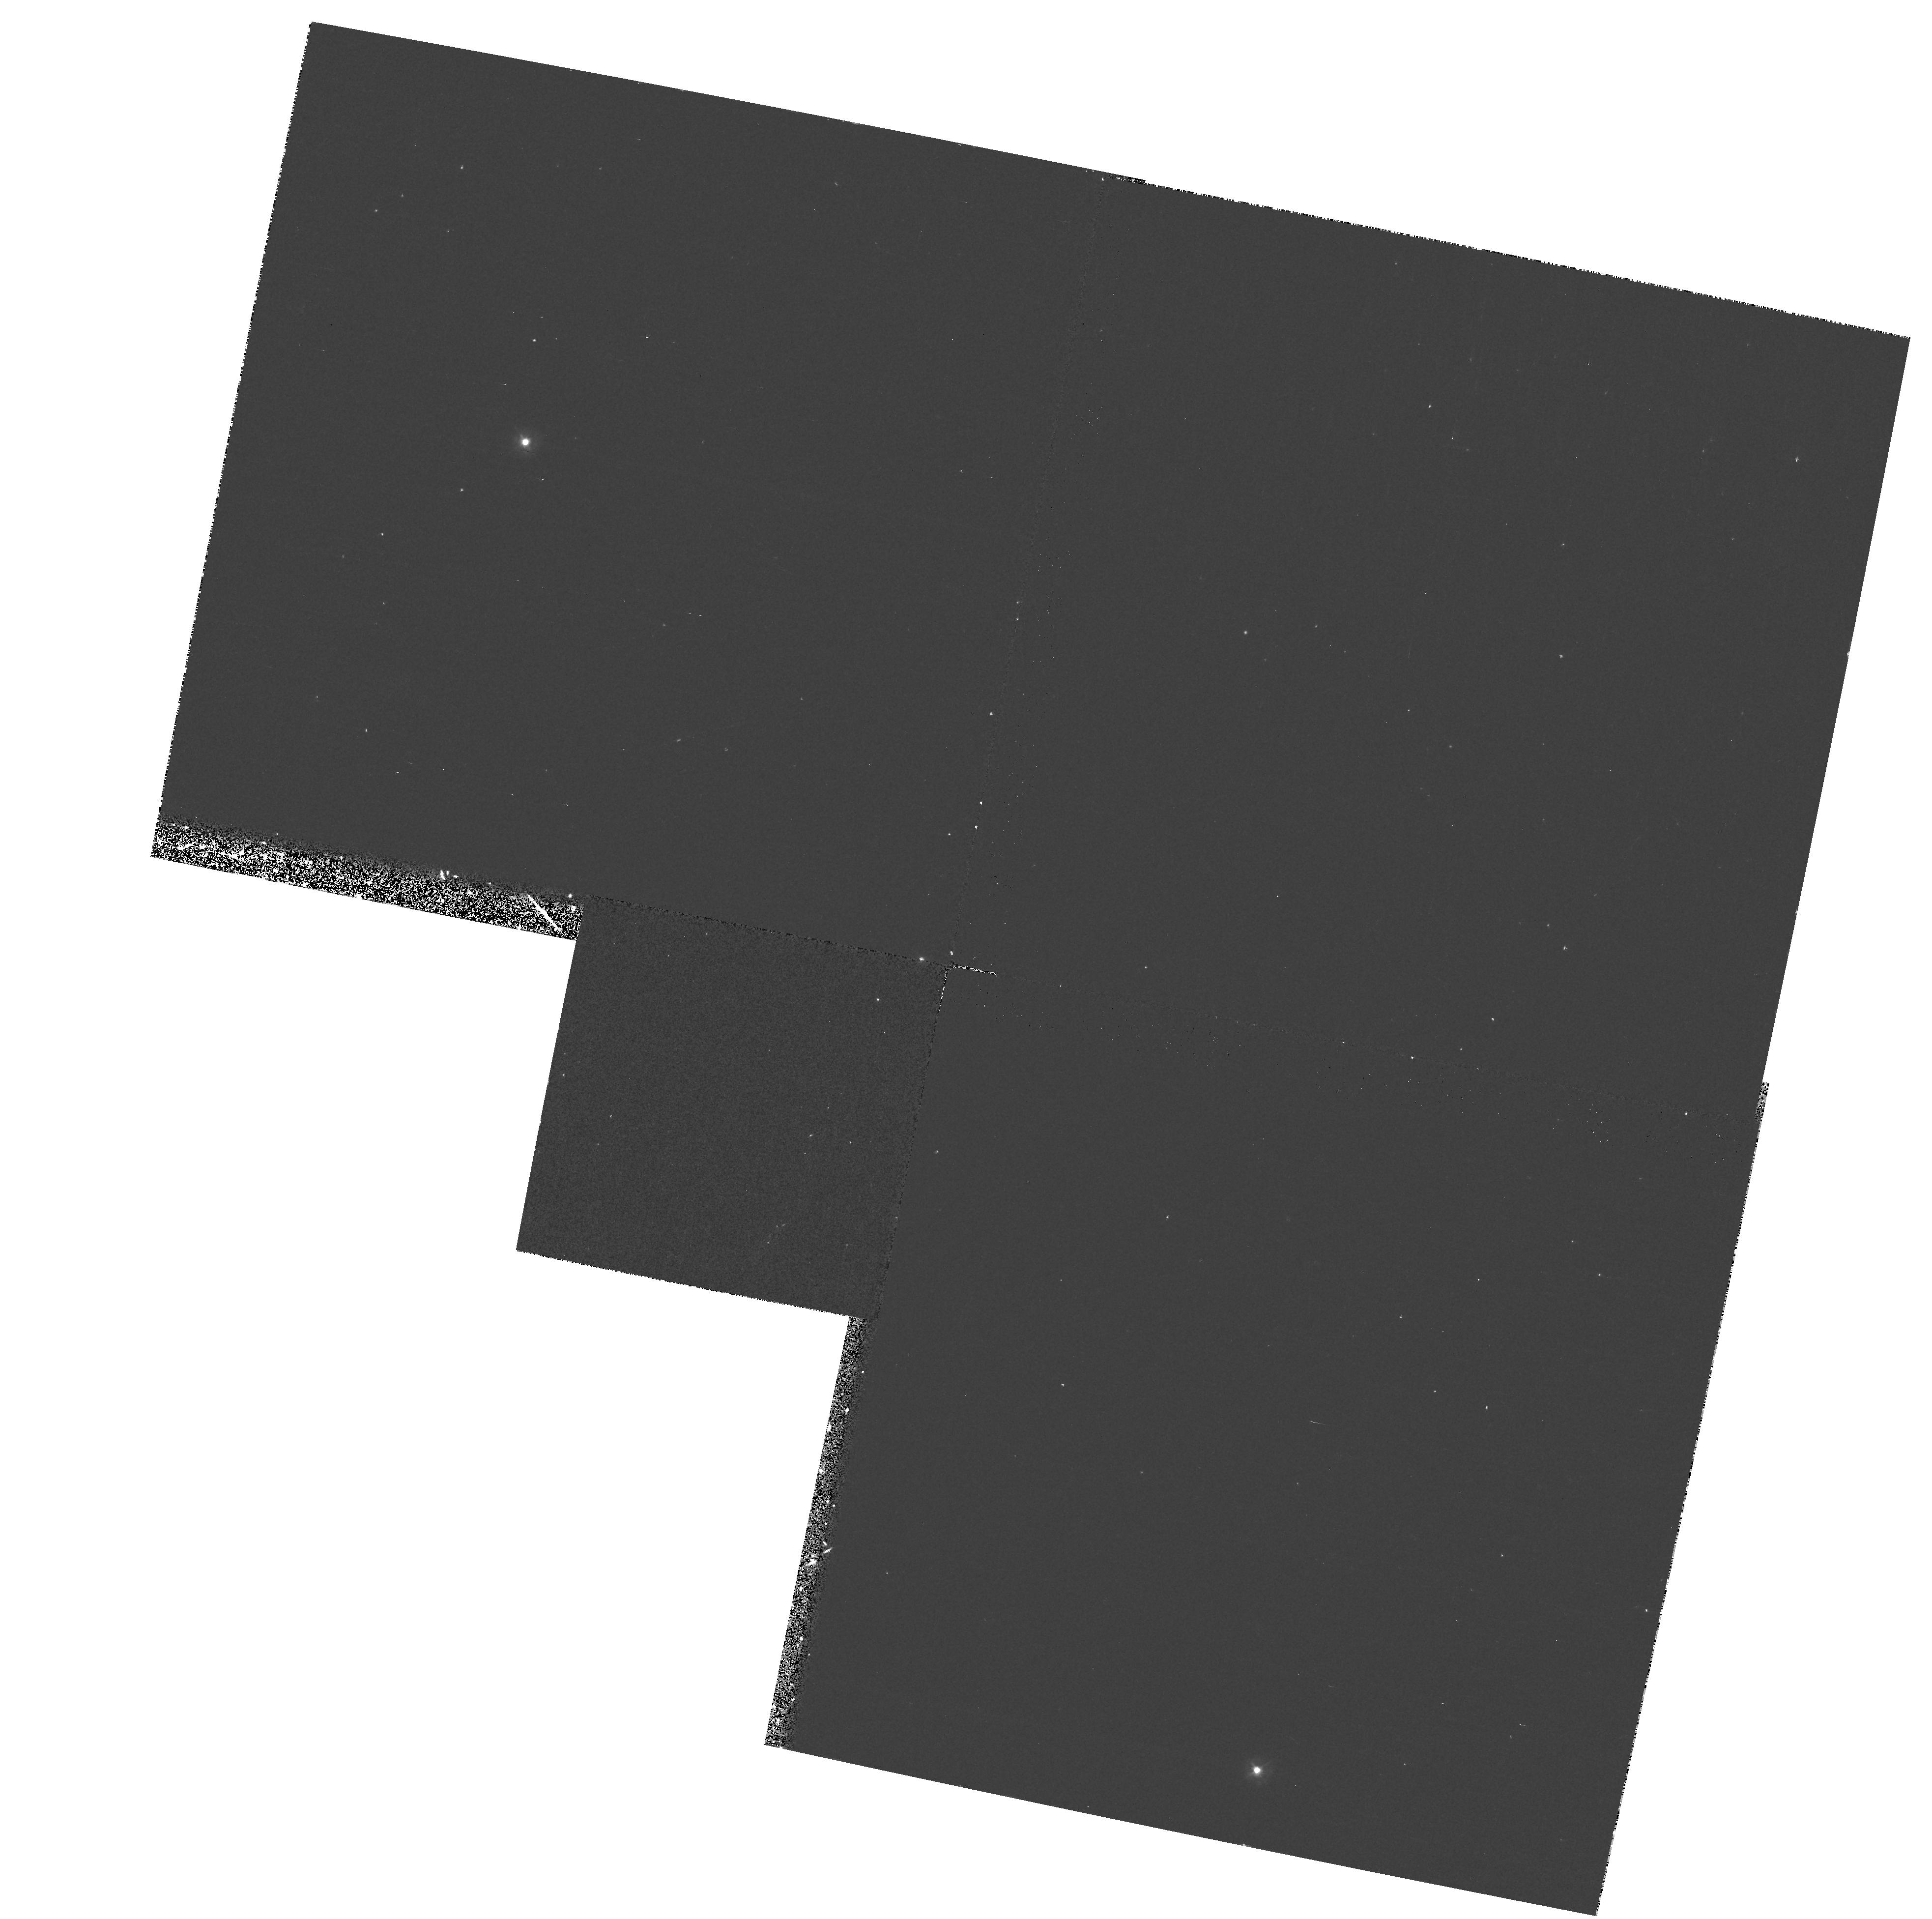
Target: 3C346. Instrument: WFPC2/PC. Filter: F300W. Exposure: 17 min. Observation ID: hst_7568_54_wfpc2_pc_f300w_u44354

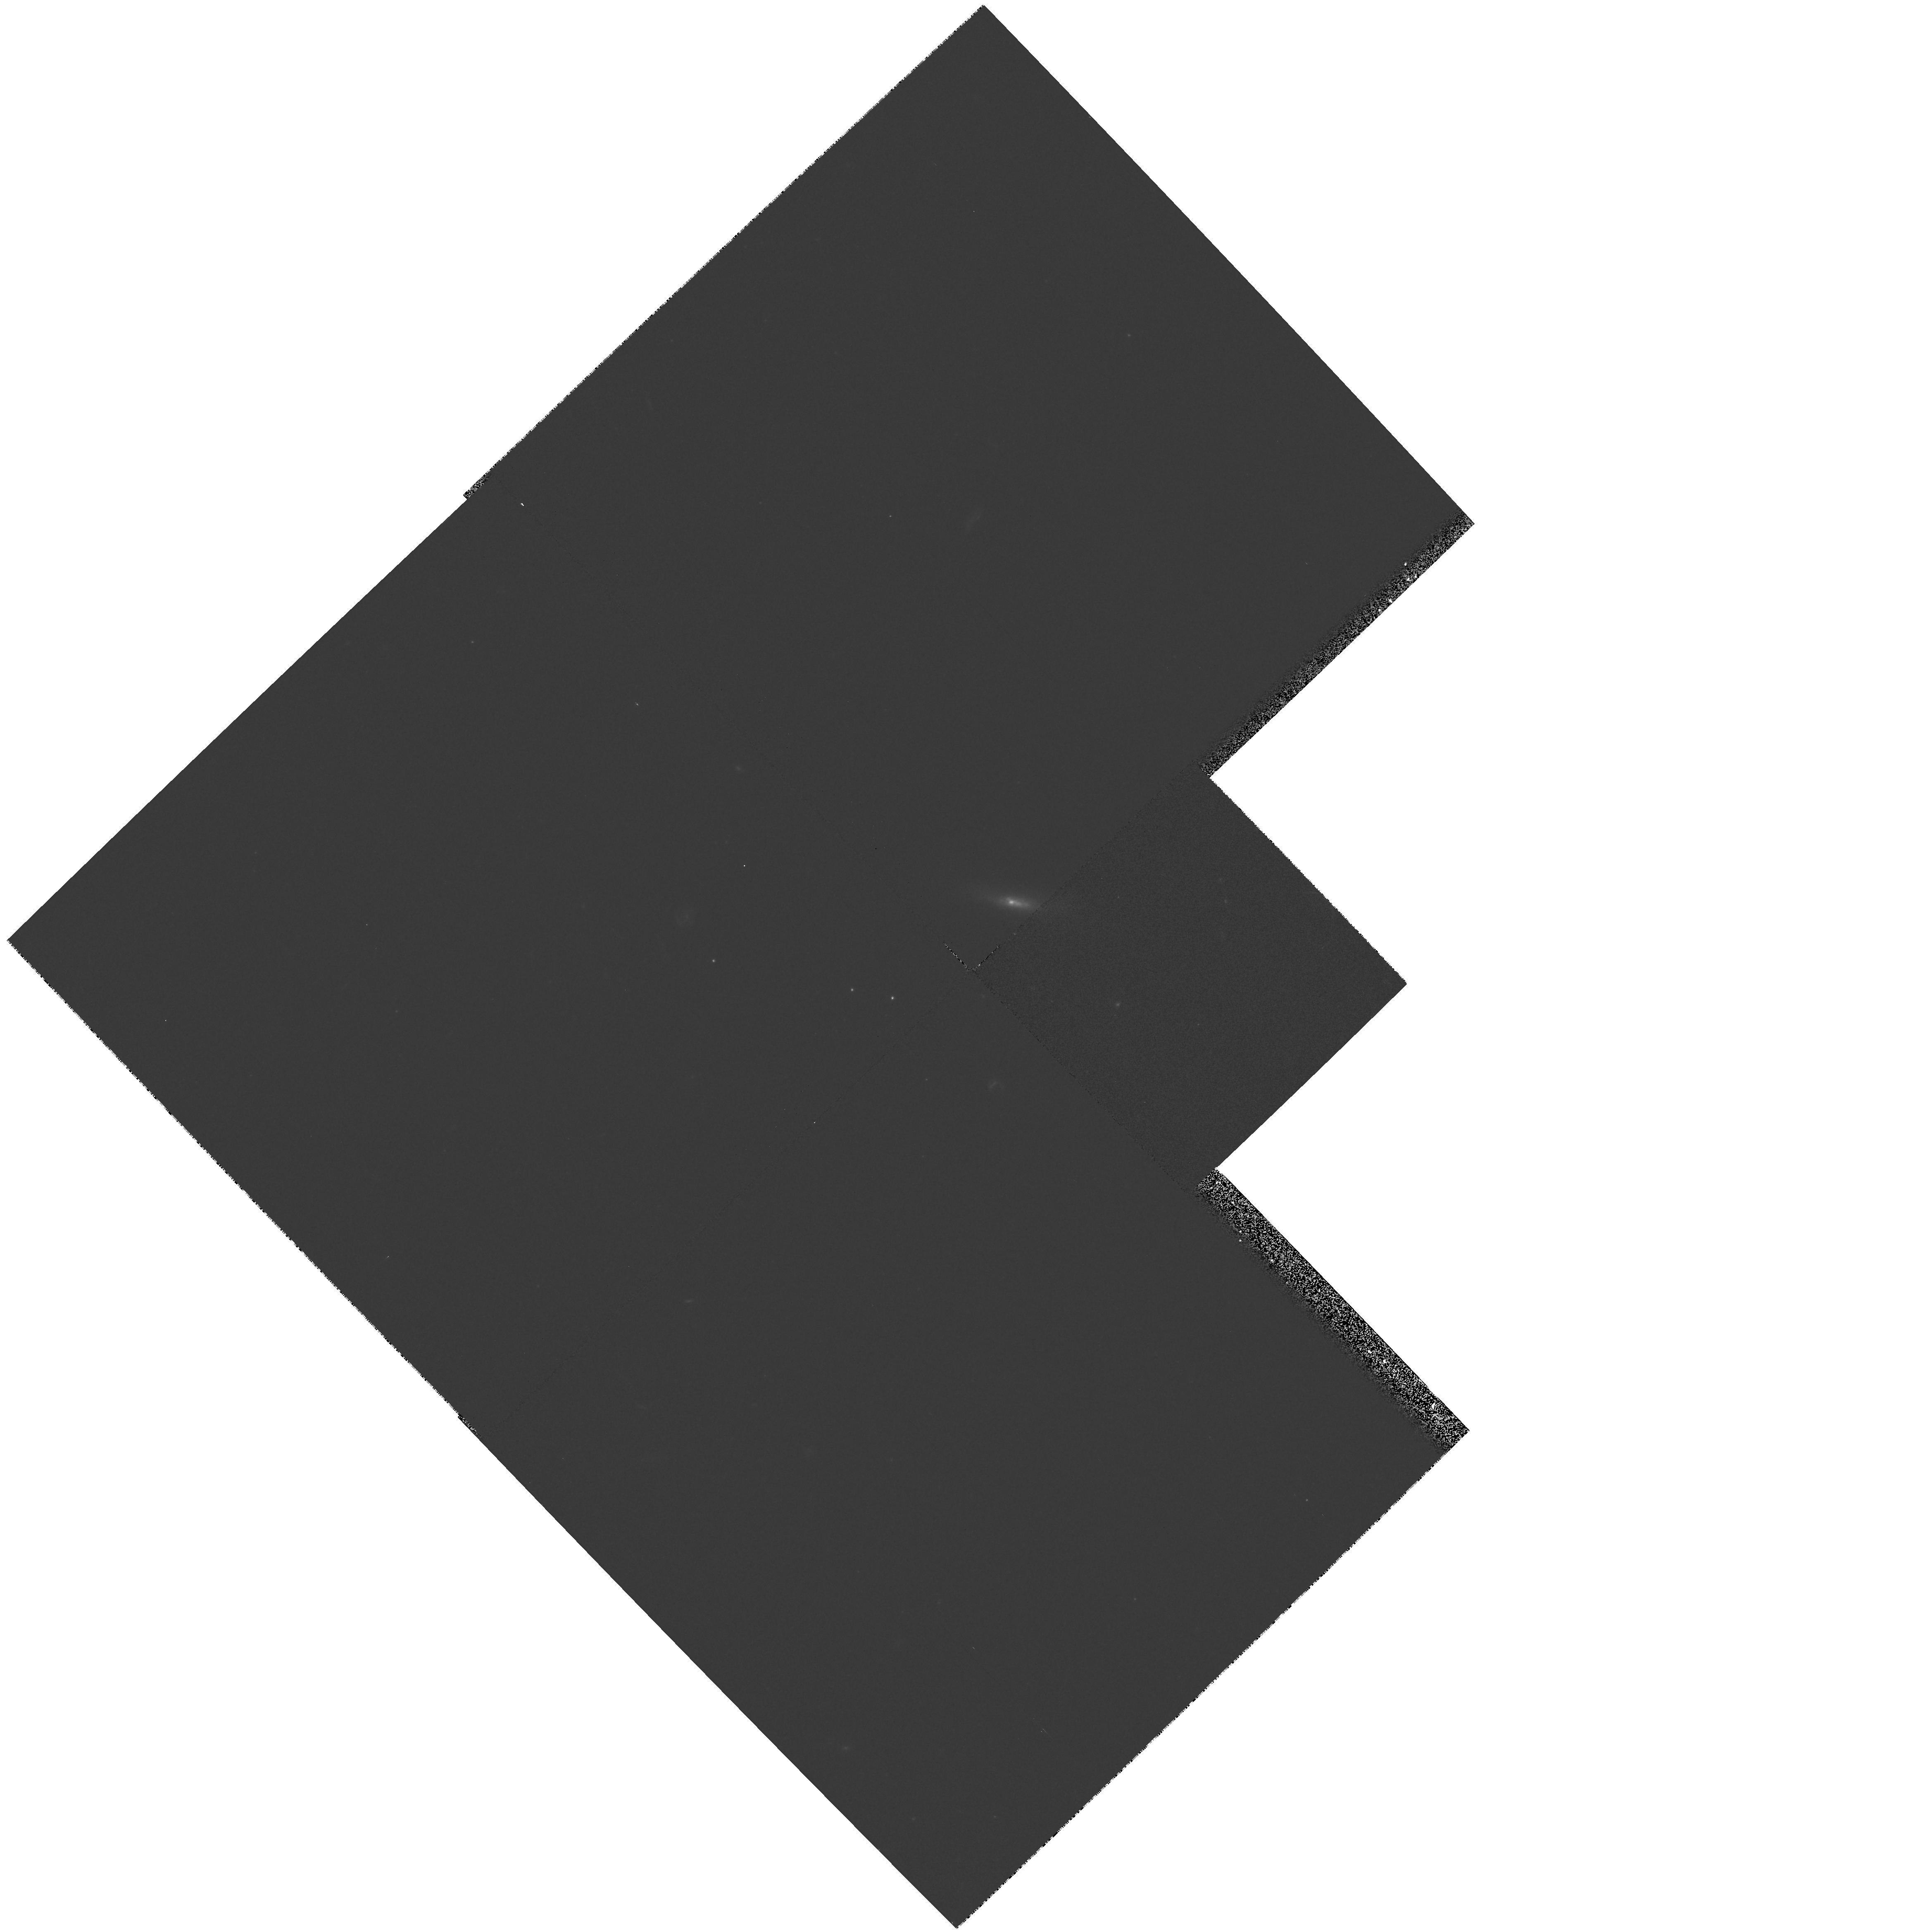
Target: 3C264. Instrument: WFPC2/PC. Filter: F606W. Exposure: 5 min. Observation ID: hst_7568_02_wfpc2_pc_f606w_u44302

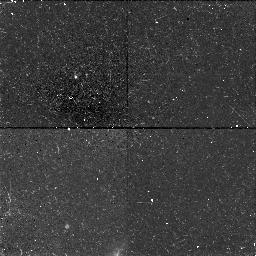
Target: 3C78. Instrument: NICMOS/NIC1. Filter: F160W. Exposure: 38 min. Observation ID: n44303020

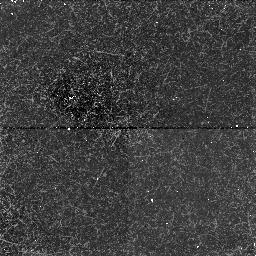
Target: 3C135. Instrument: NICMOS/NIC1. Filter: F160W. Exposure: 38 min. Observation ID: n44305020

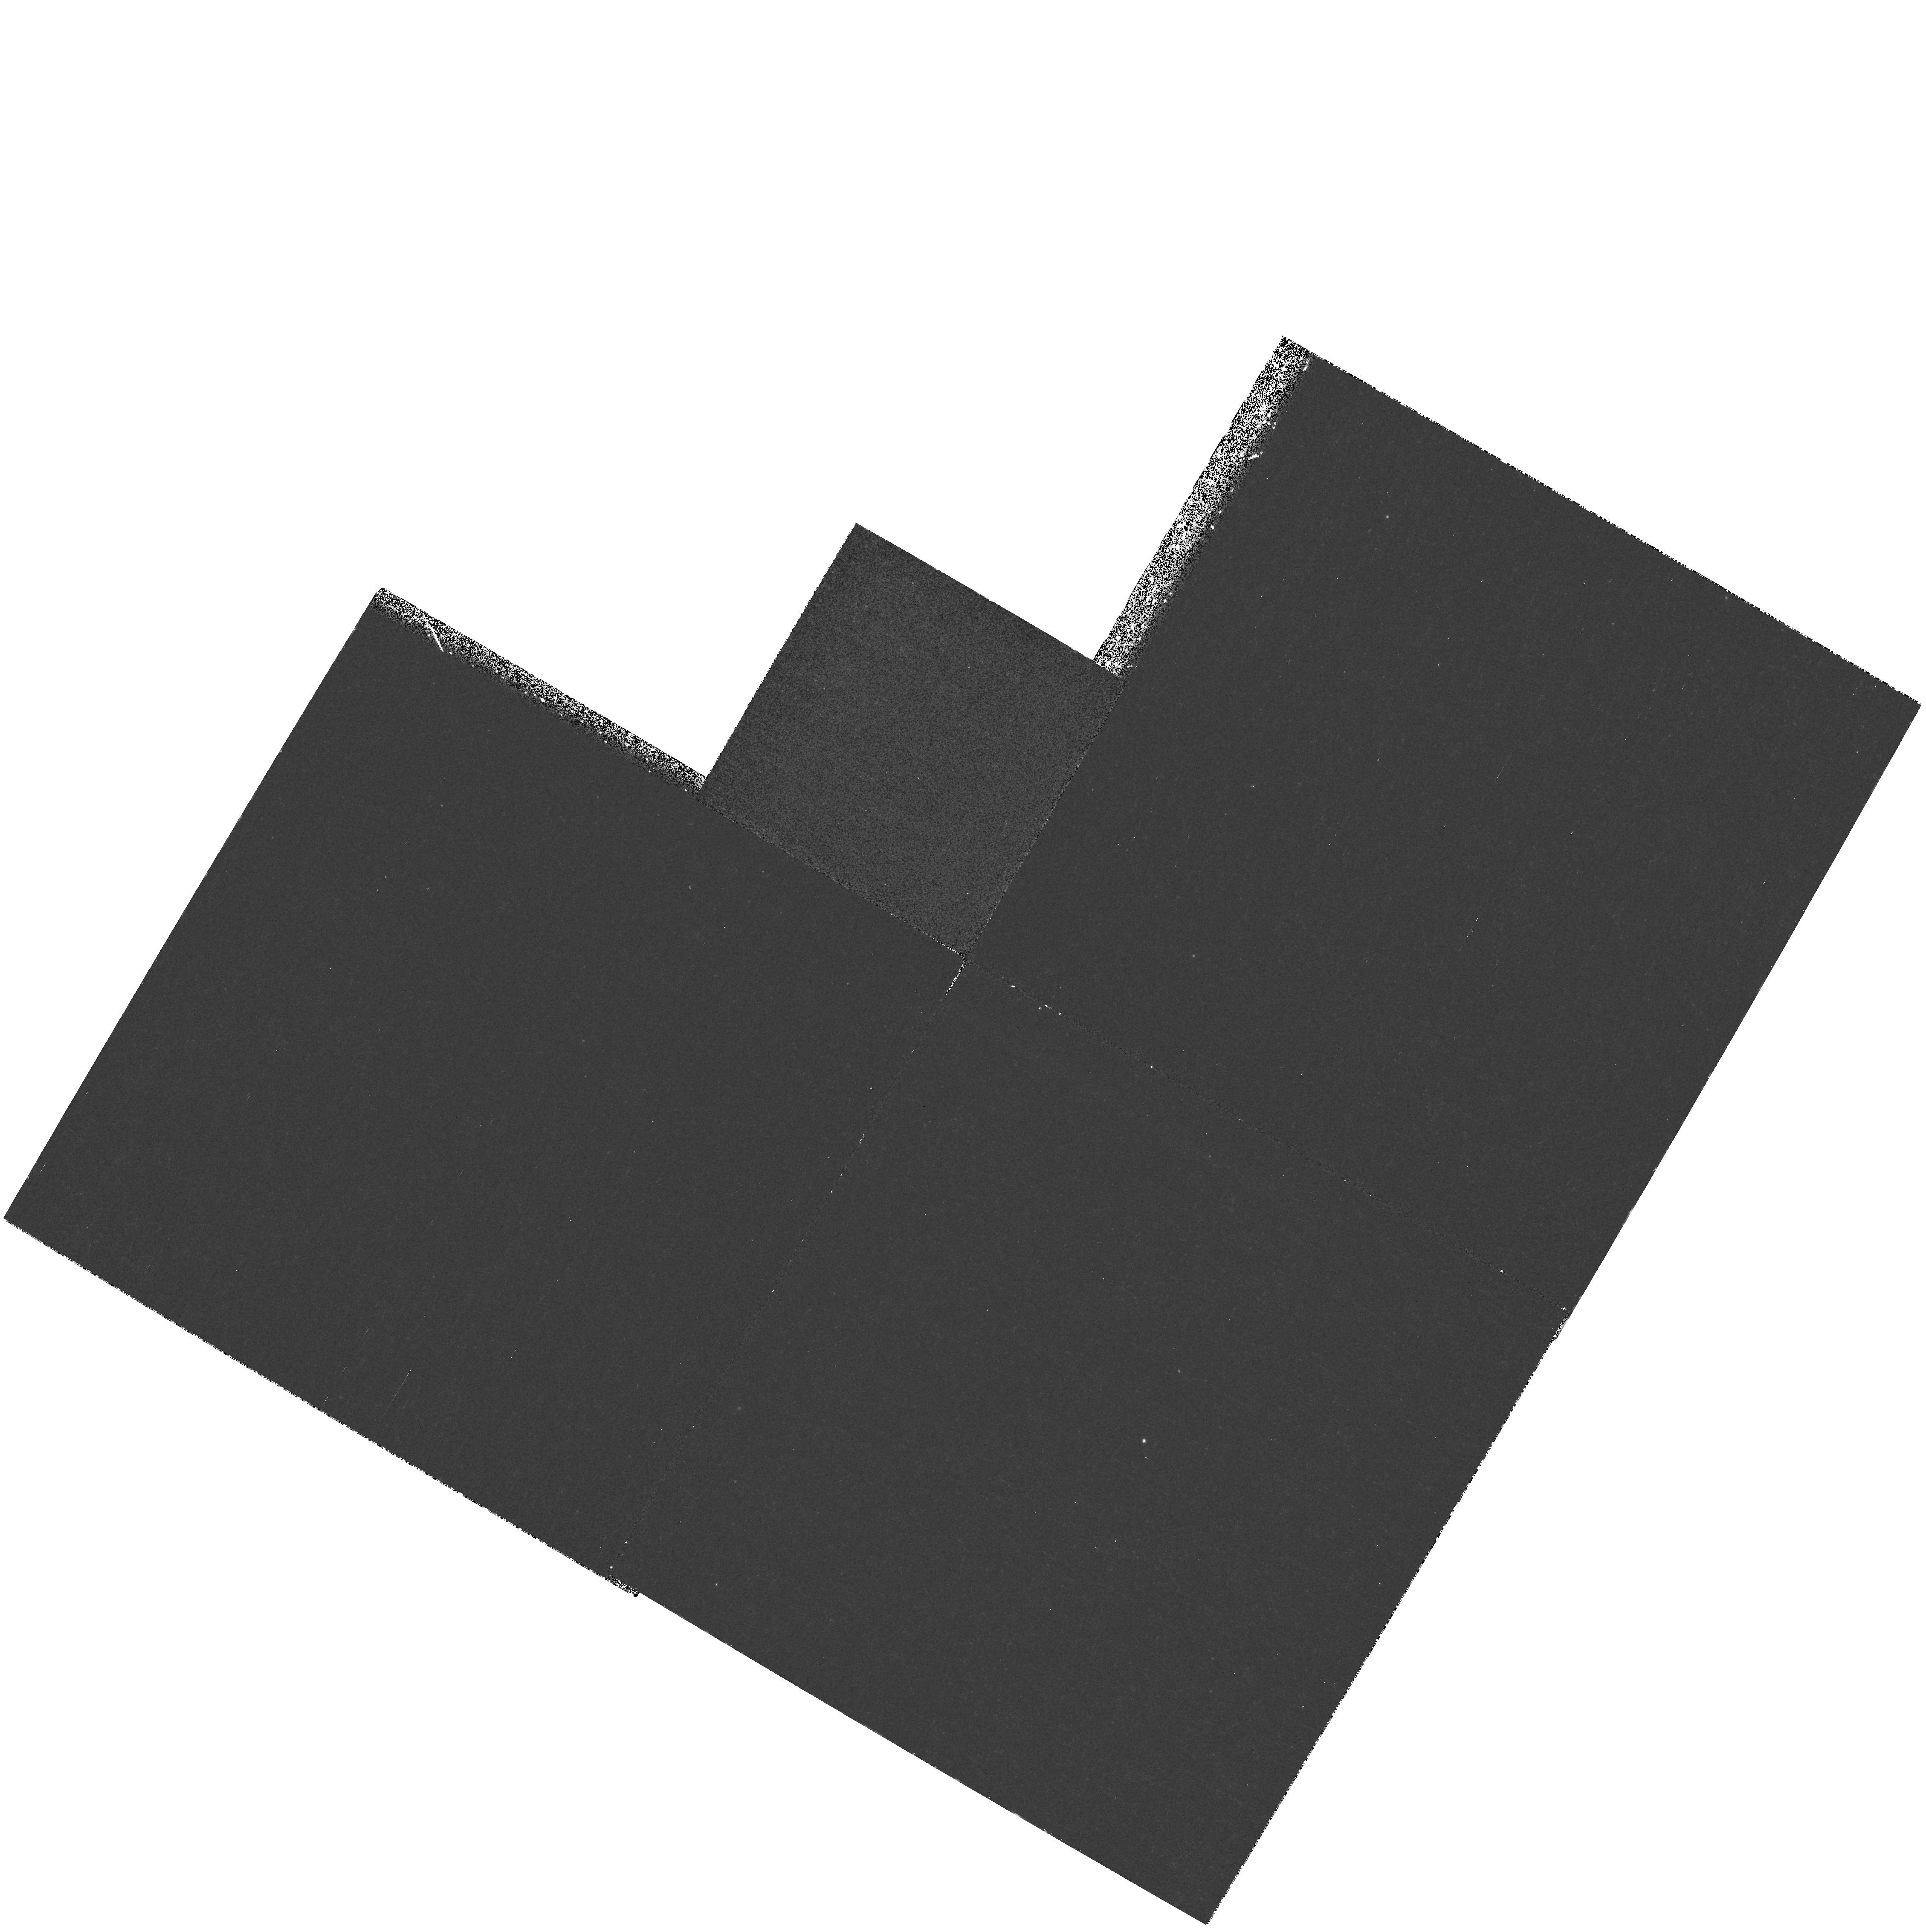
Target: 3C268.3. Instrument: WFPC2/PC. Filter: F300W. Exposure: 57 min. Observation ID: hst_7568_07_wfpc2_pc_f300w_u44307

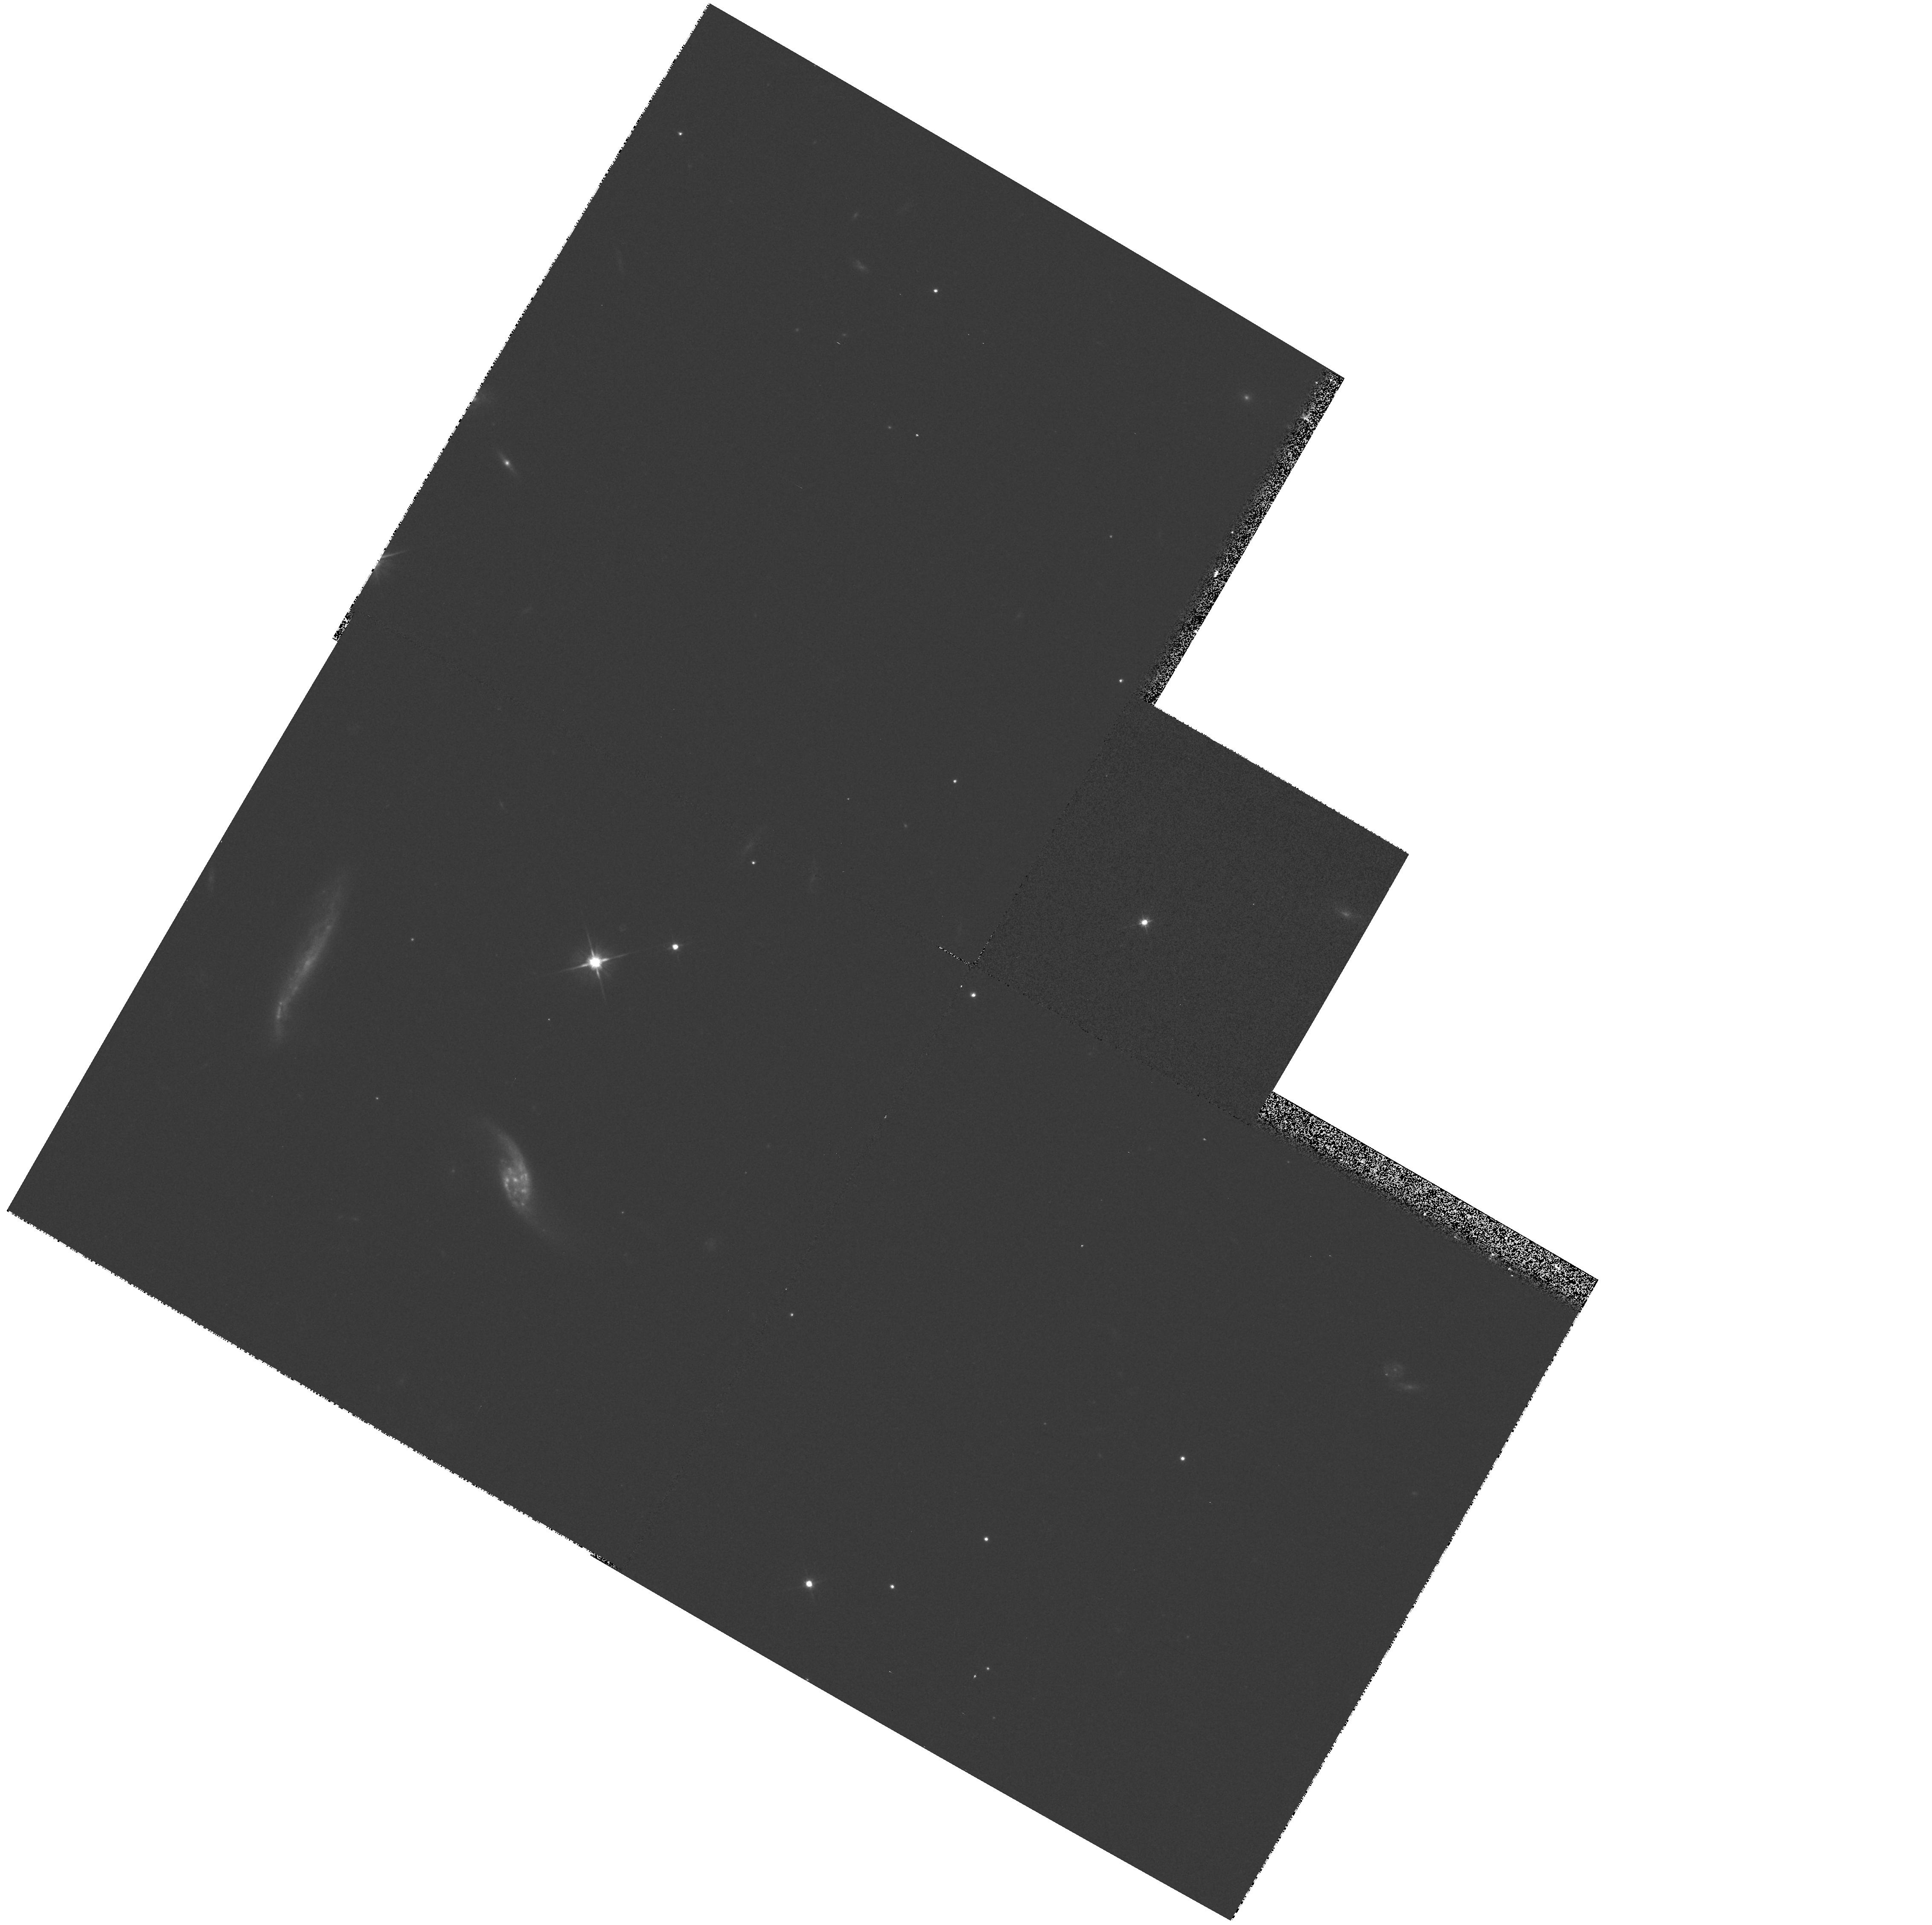
Target: 3C171. Instrument: WFPC2/PC. Filter: F606W. Exposure: 5 min. Observation ID: hst_7568_06_wfpc2_pc_f606w_u44306

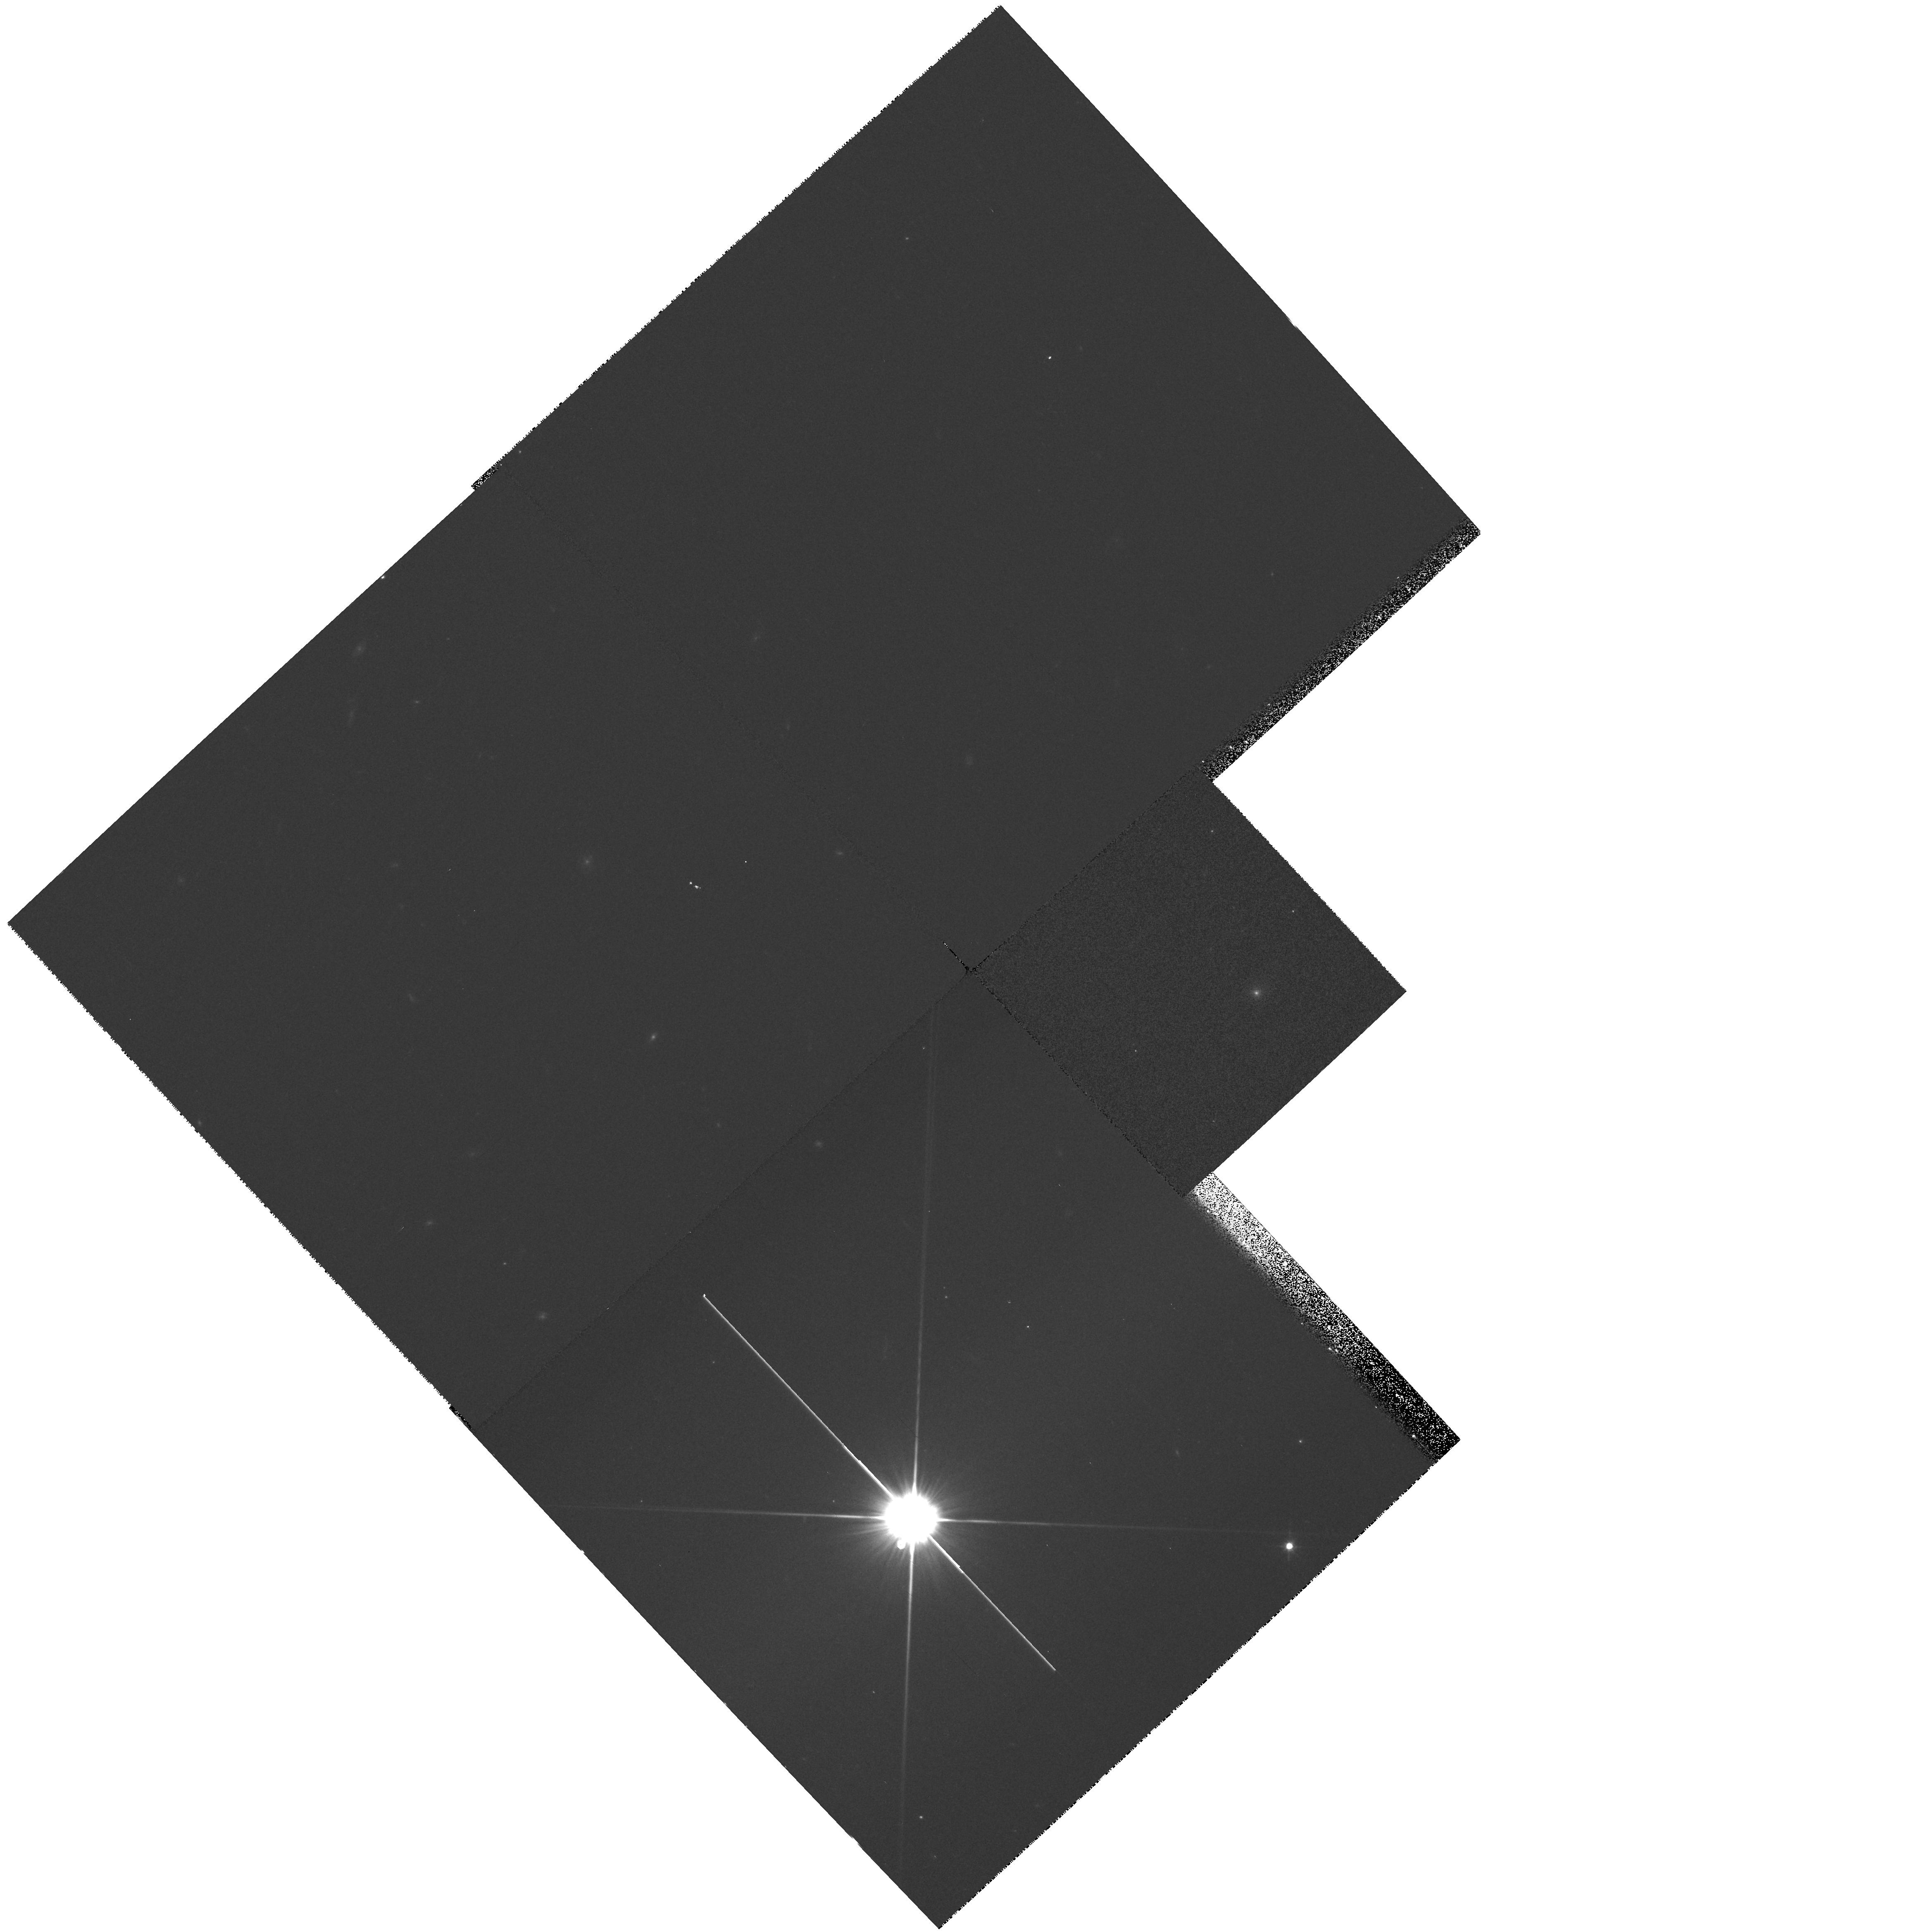
Target: 3C273. Instrument: WFPC2/PC. Filter: F606W. Exposure: 5 min. Observation ID: hst_7568_01_wfpc2_pc_f606w_u44301

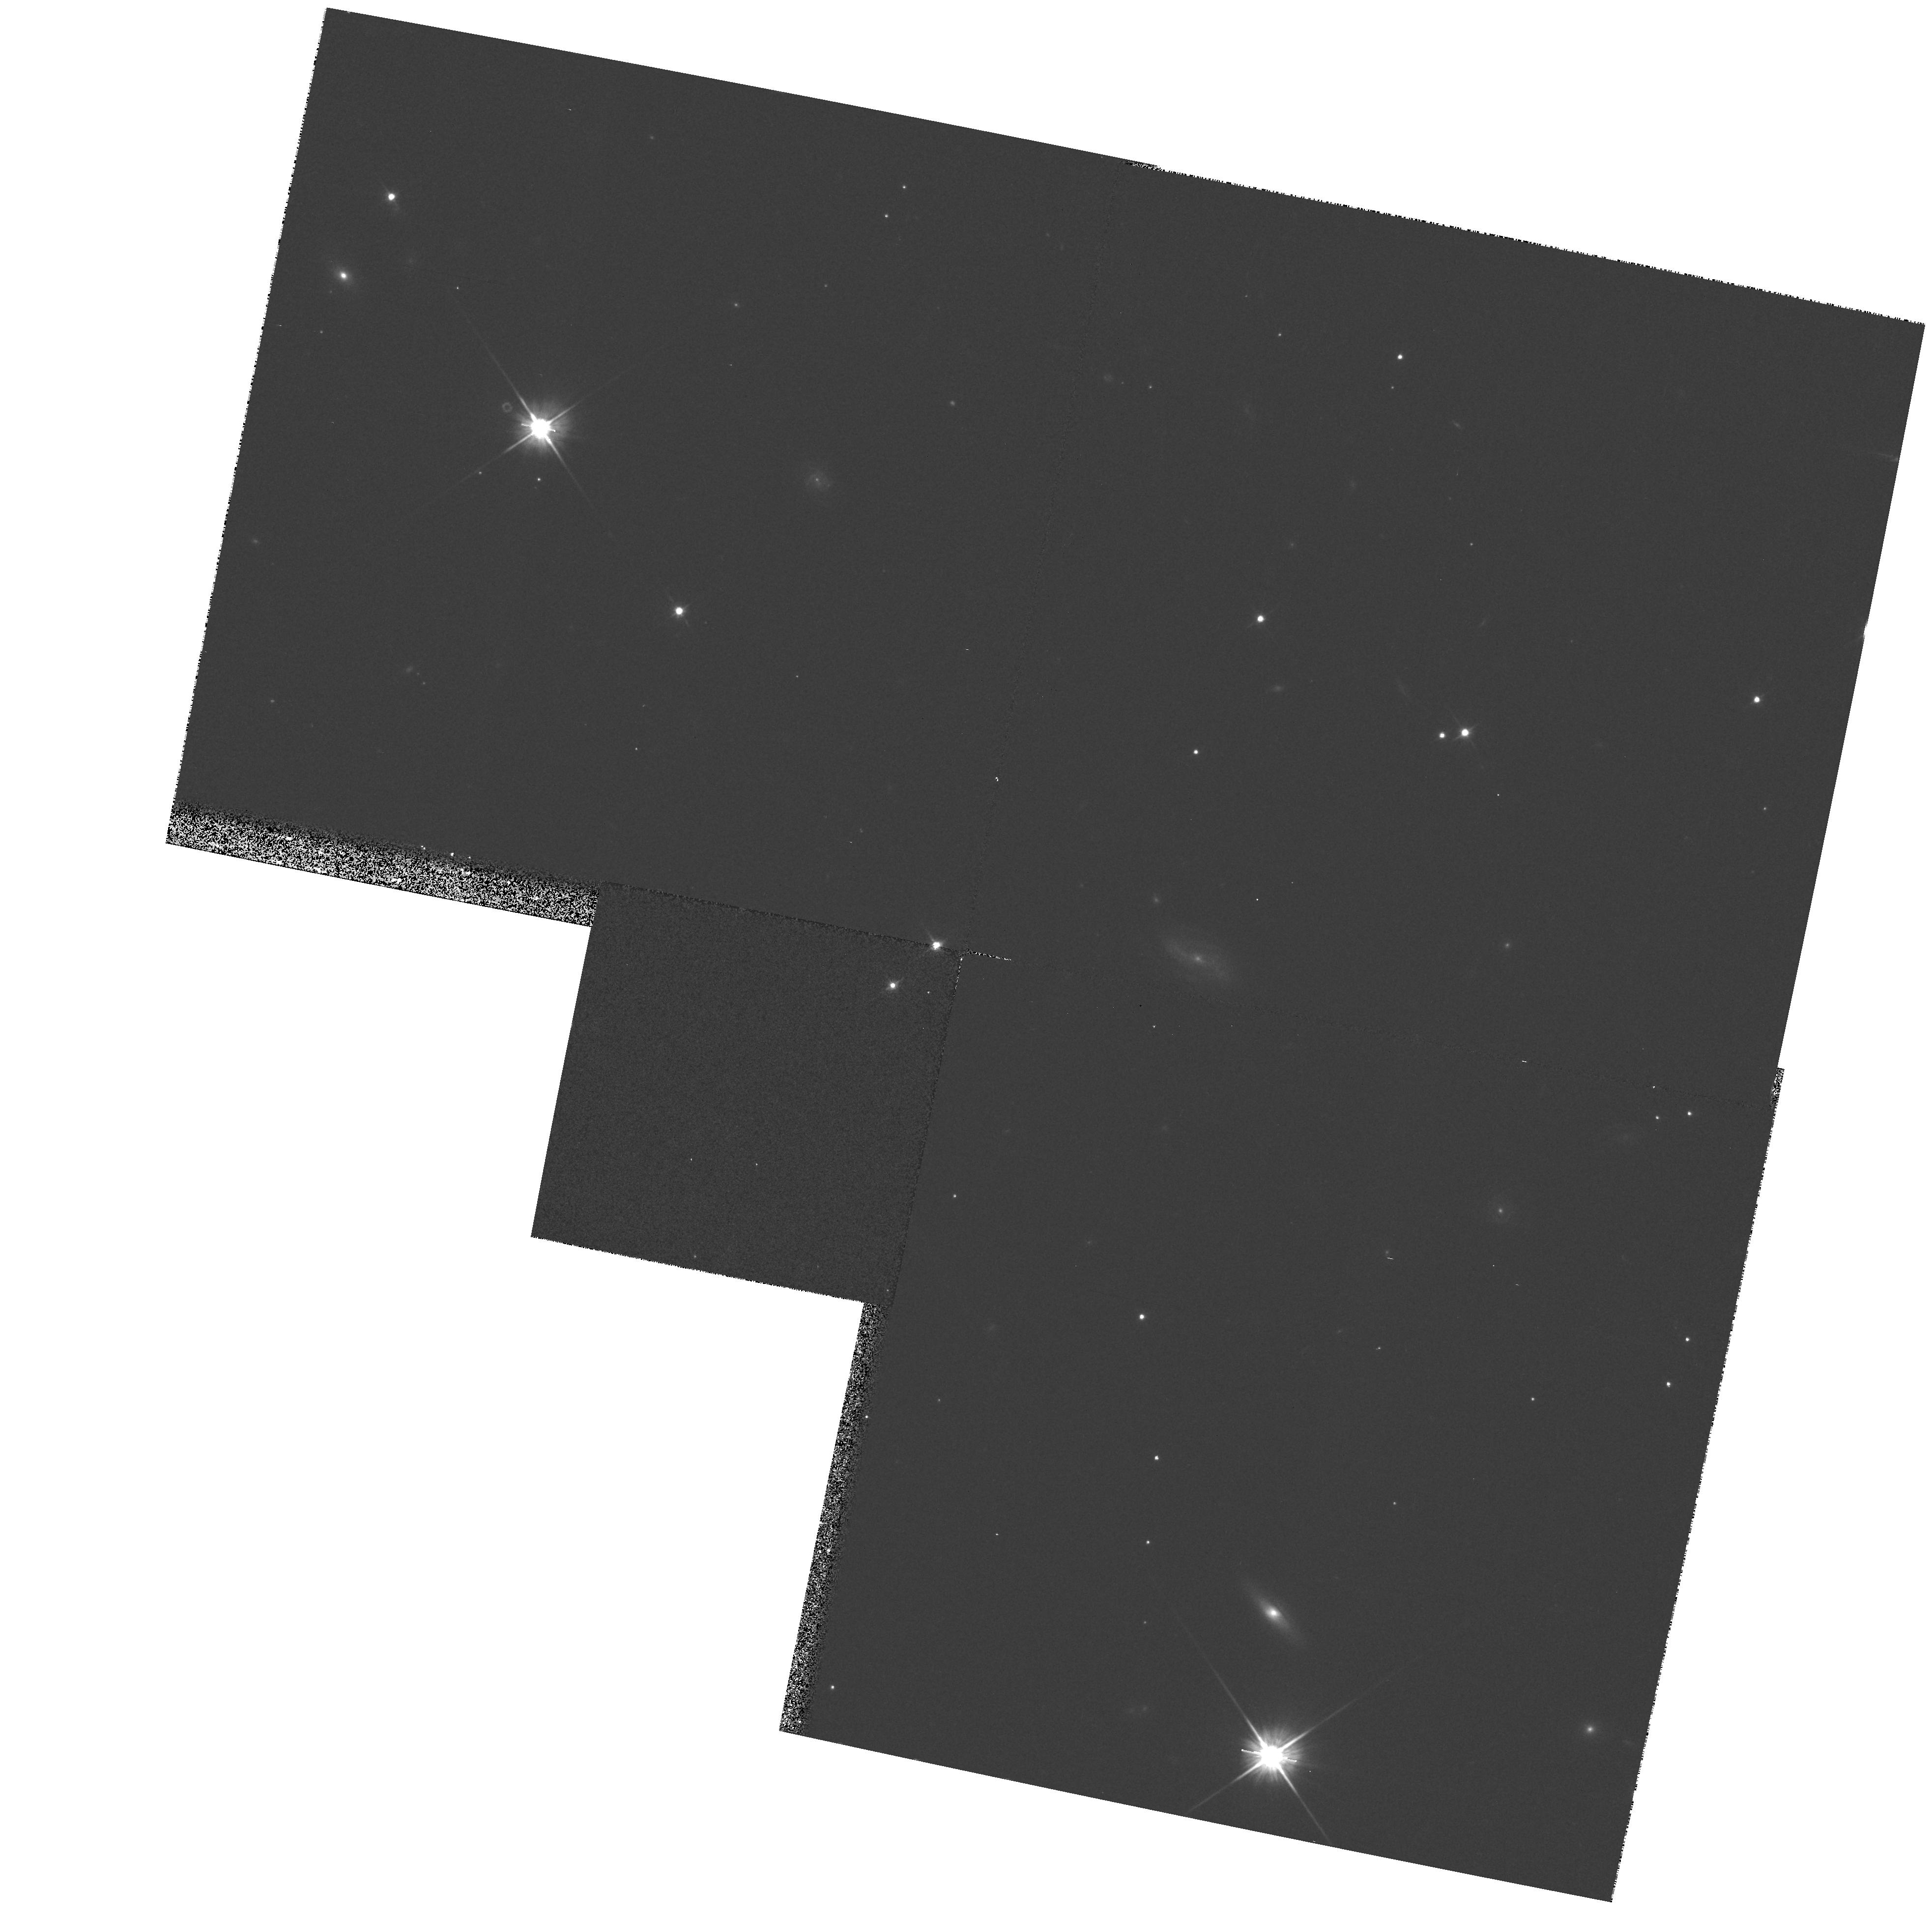
Target: 3C346. Instrument: WFPC2/PC. Filter: F606W. Exposure: 5 min. Observation ID: hst_7568_54_wfpc2_pc_f606w_u44354

Spectroscopy of 3C radio galaxy optical jets (PI: Hutchings, John)

Long-slit spectra will be taken along the small-scale inner jets of several 3C radio galaxies. These will be used to determine the nature of the phenomena: whether synchrotron jet radiation, entrained gas, ionised clouds or star-formation. The data will also be used to study the inner populations and dynamics of the galaxies.